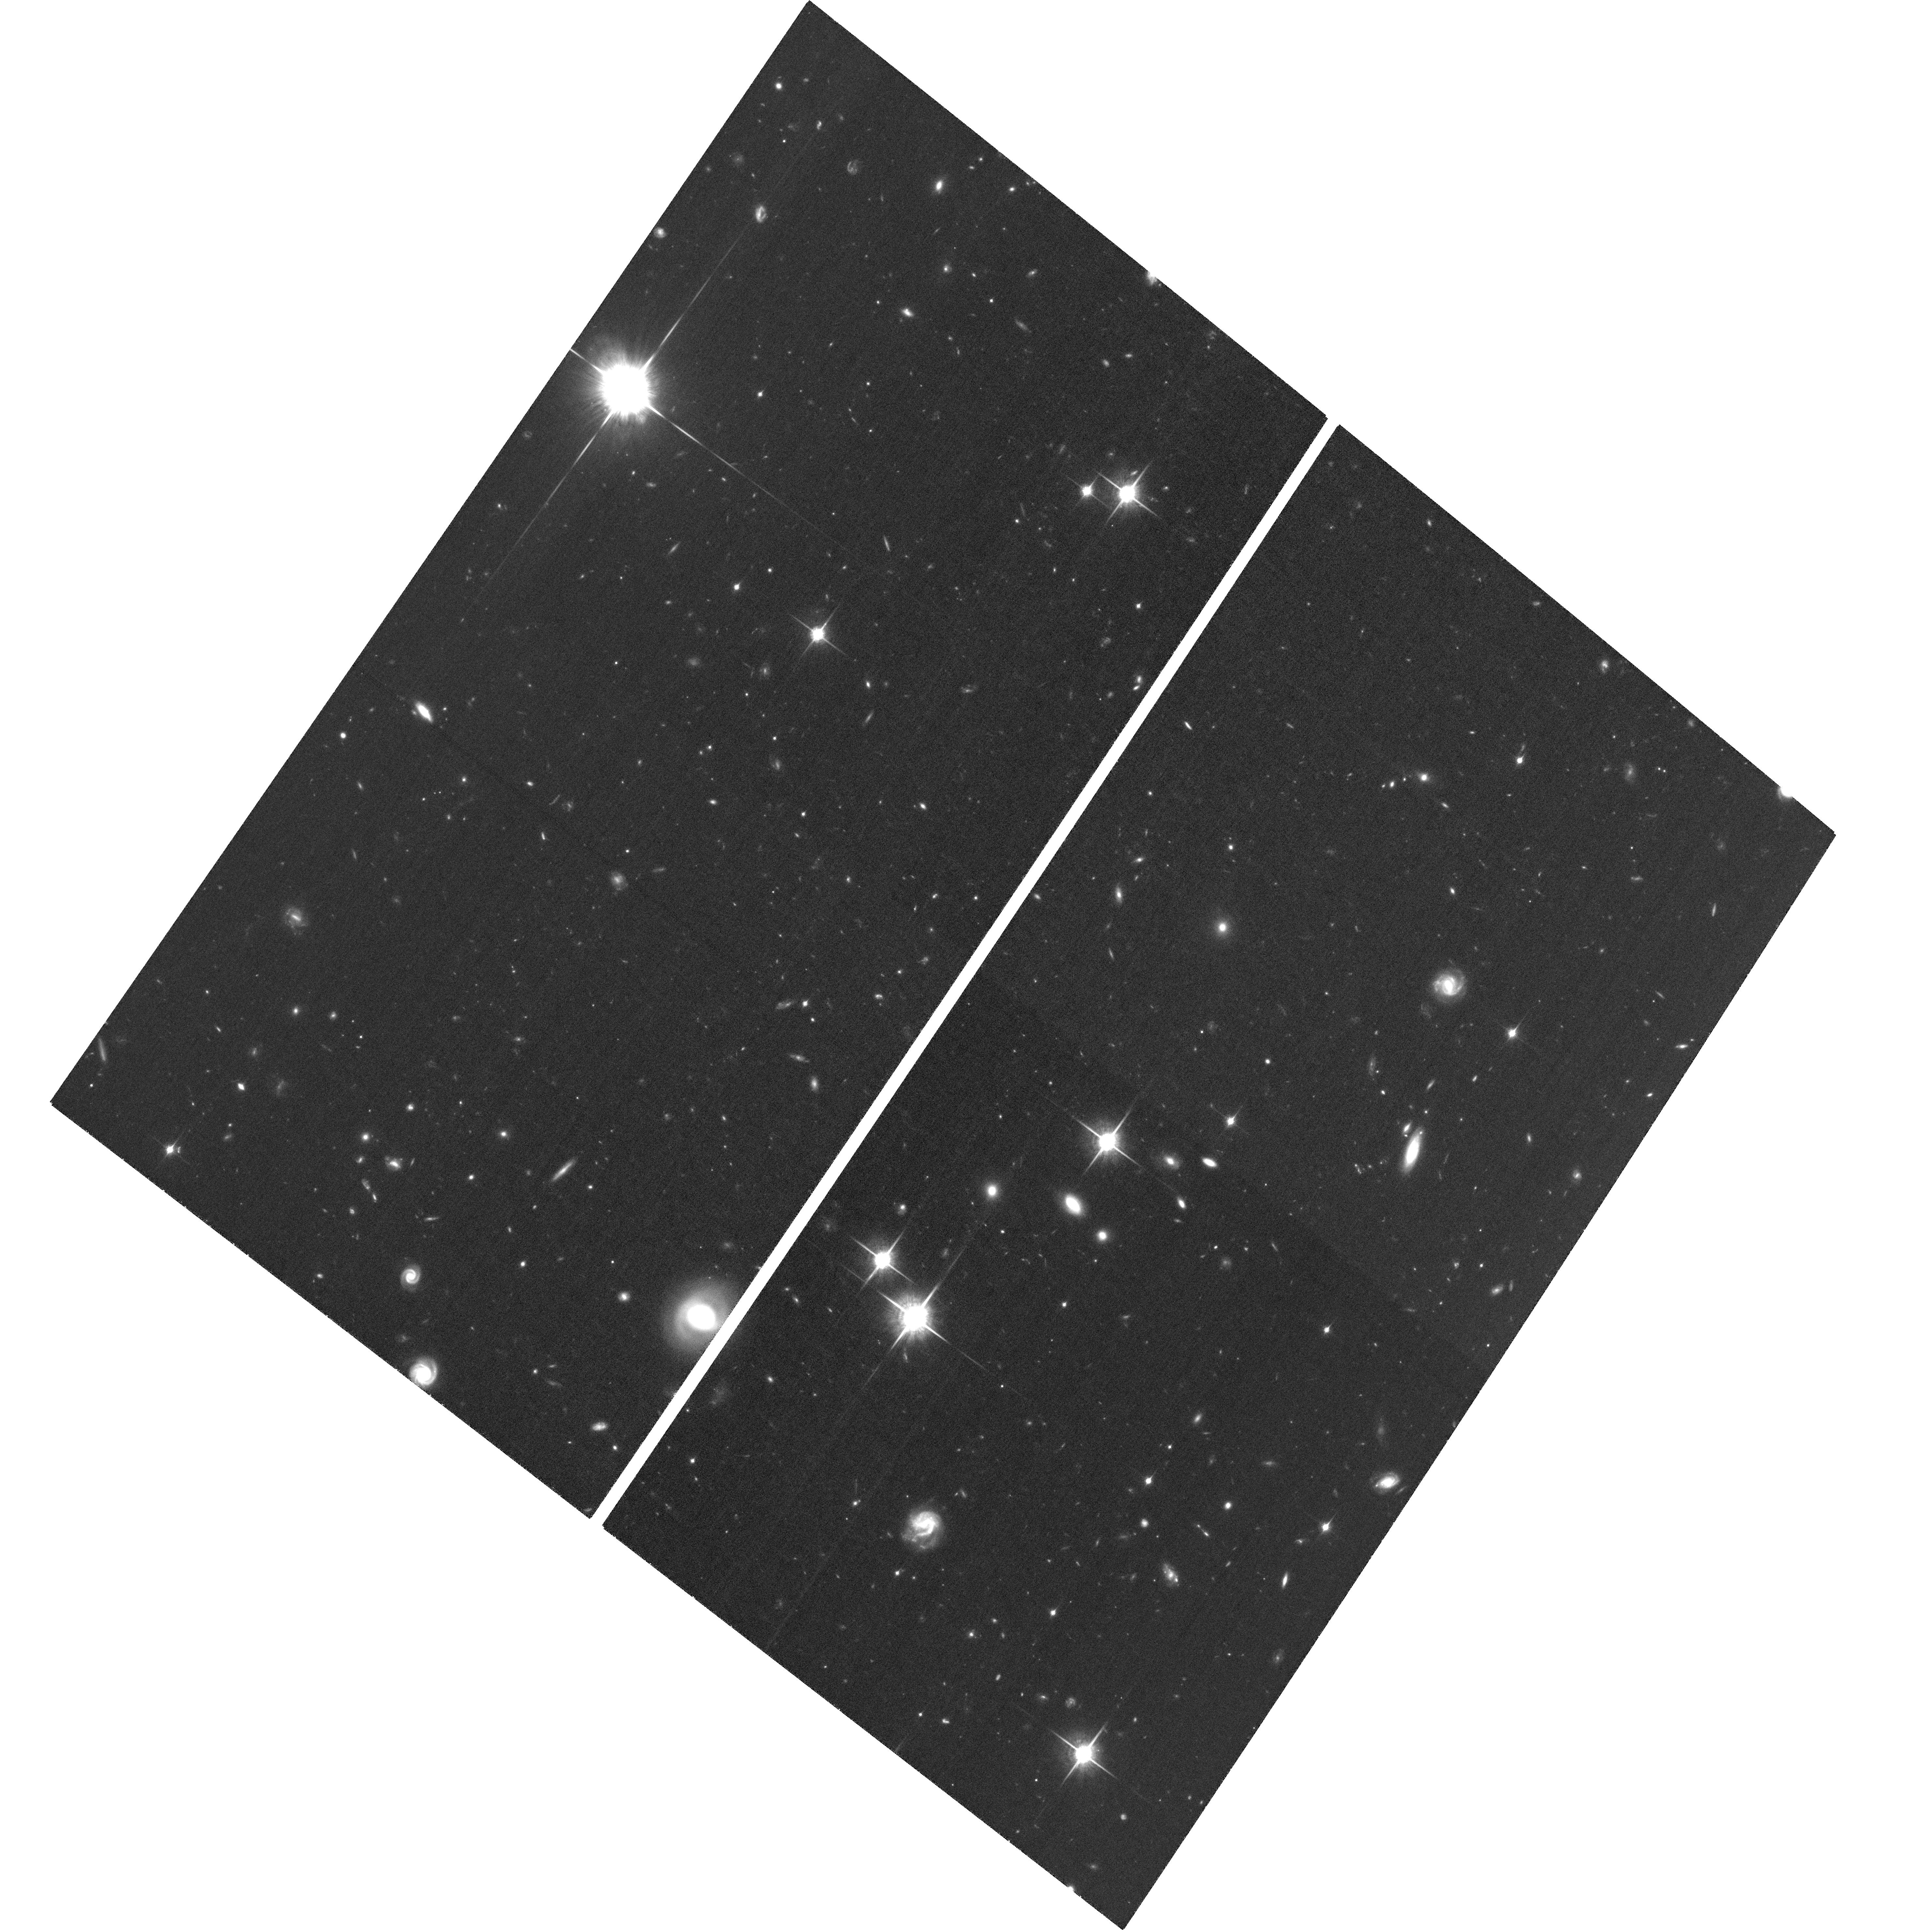
Target: field at RA 216.309°, Dec 35.042°. Instrument: ACS/WFC. Filter: F850LP. Exposure: 3.1 h. Observation ID: hst_12203_06_acs_wfc_f850lp_jbkn06

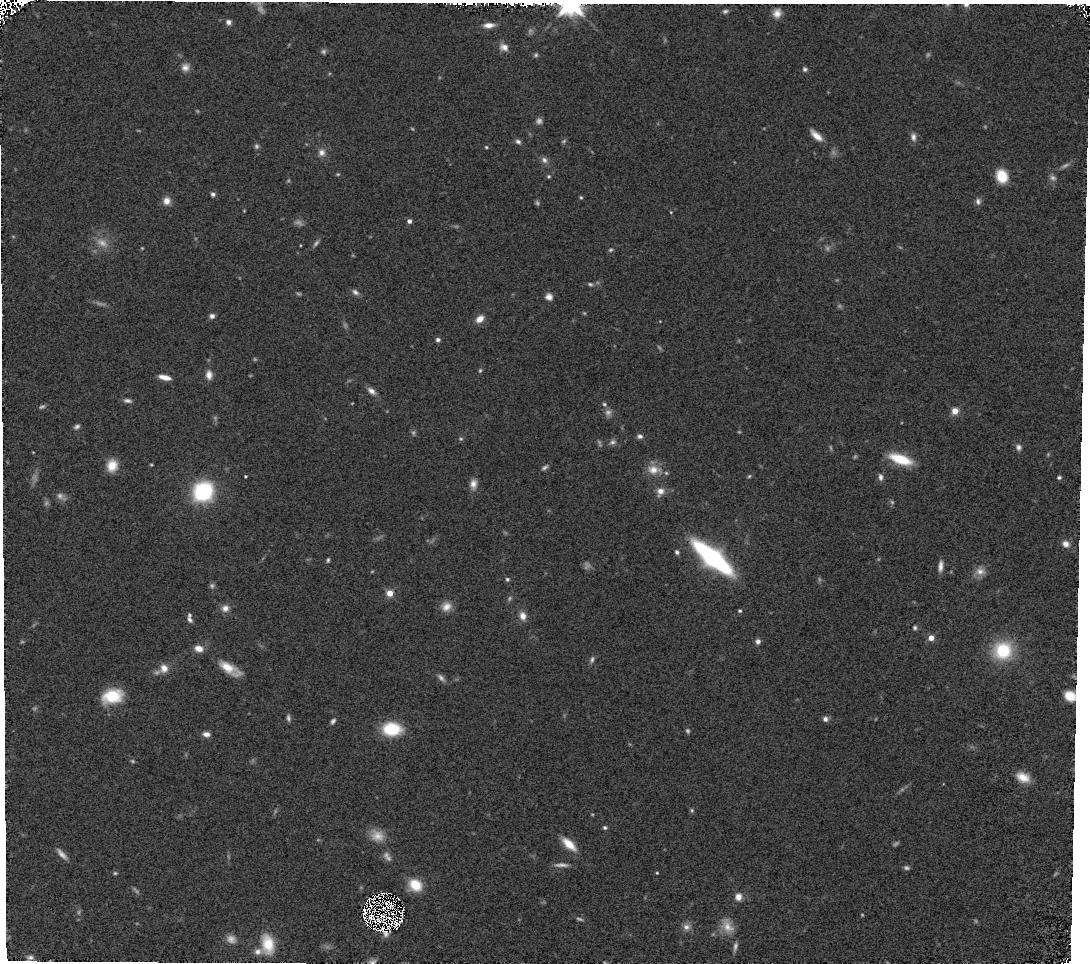
Target: ISCS25.128. Instrument: WFC3/IR. Filter: F140W. Exposure: 7 min. Observation ID: hst_12203_09_wfc3_ir_f140w_ibkn09

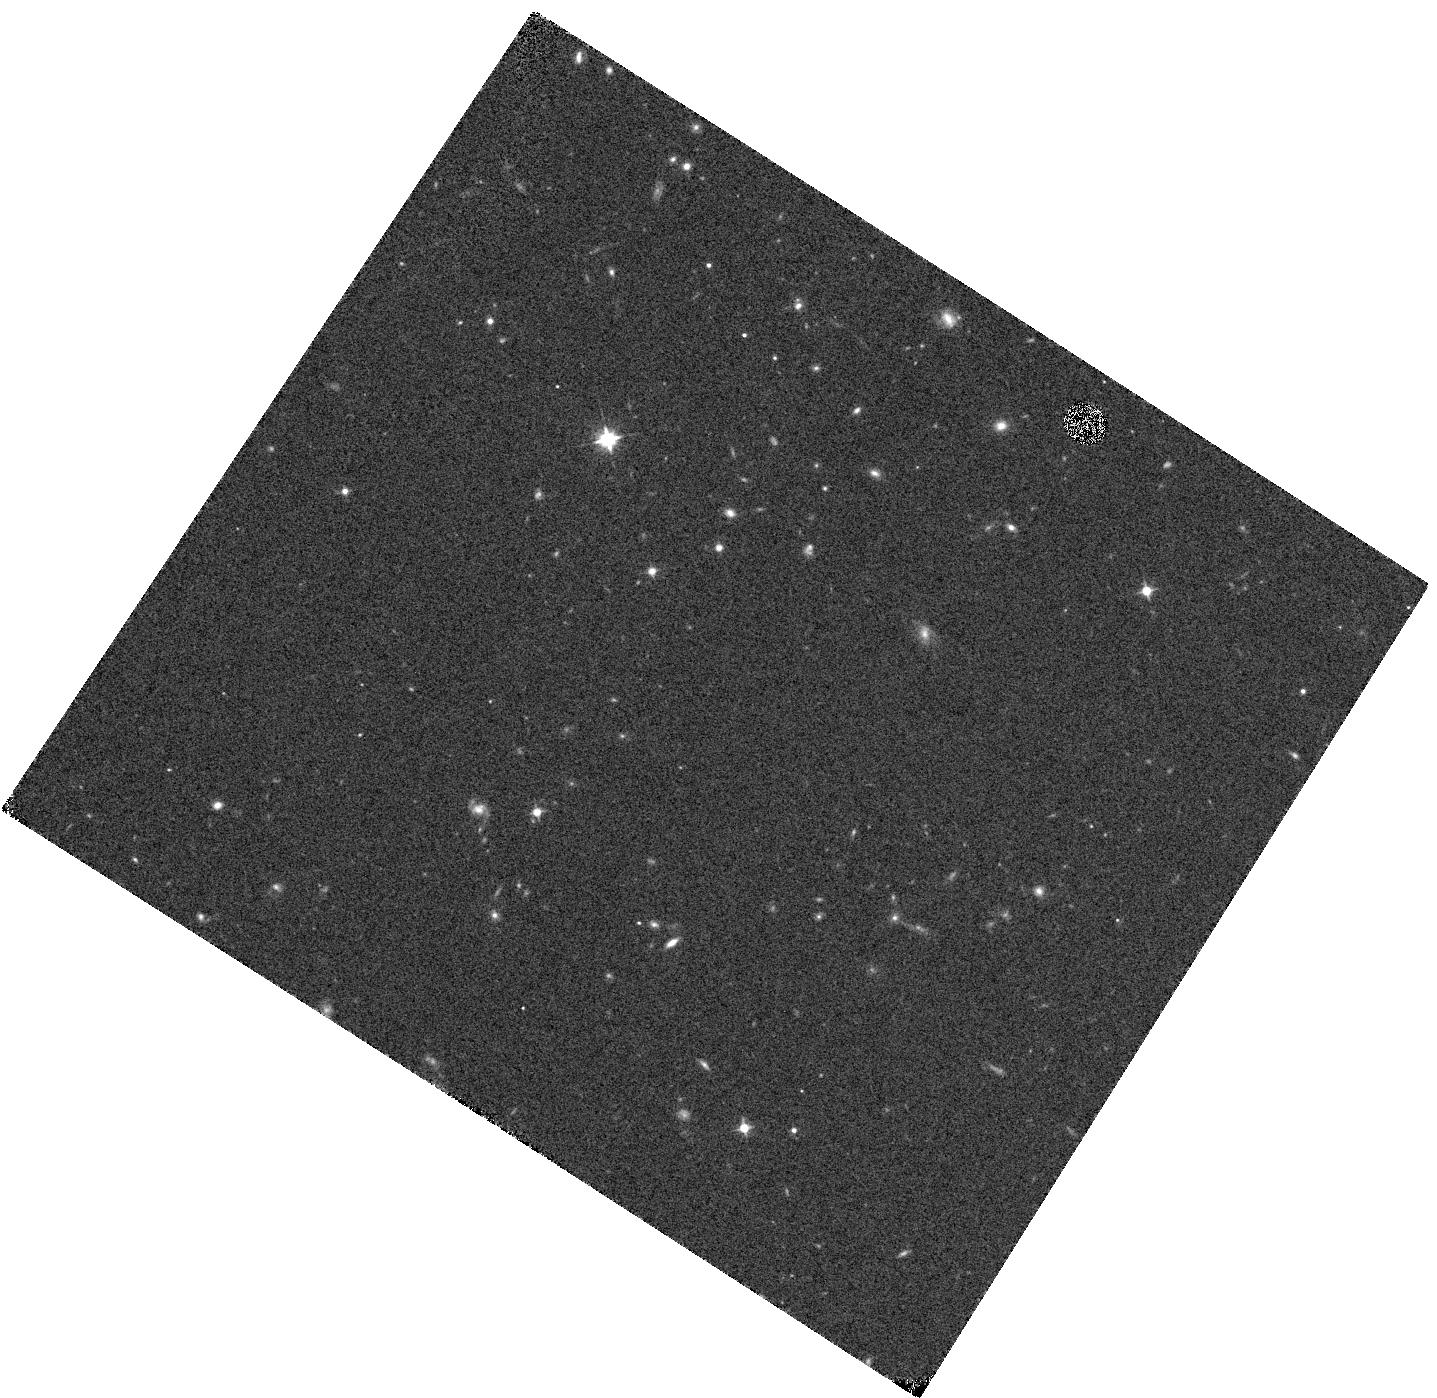
Target: ISCS25.260. Instrument: WFC3/IR. Filter: F105W. Exposure: 7 min. Observation ID: hst_12203_04_wfc3_ir_f105w_ibkn04

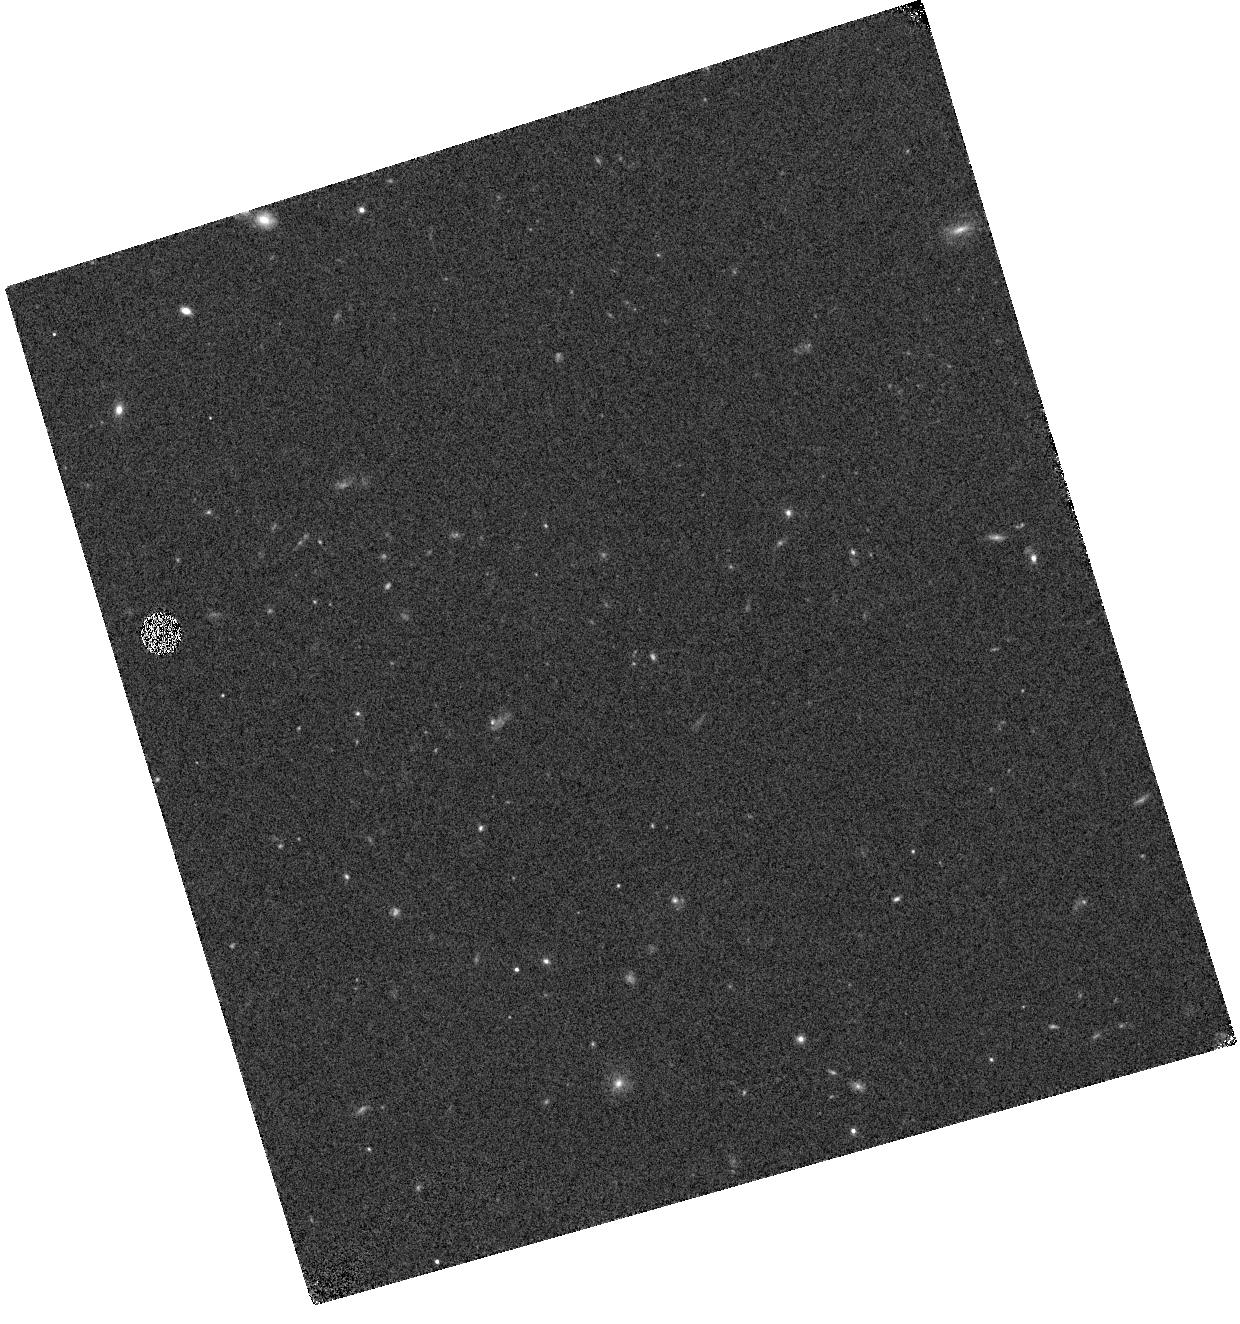
Target: ISCS25.352. Instrument: WFC3/IR. Filter: F105W. Exposure: 7 min. Observation ID: hst_12203_08_wfc3_ir_f105w_ibkn08

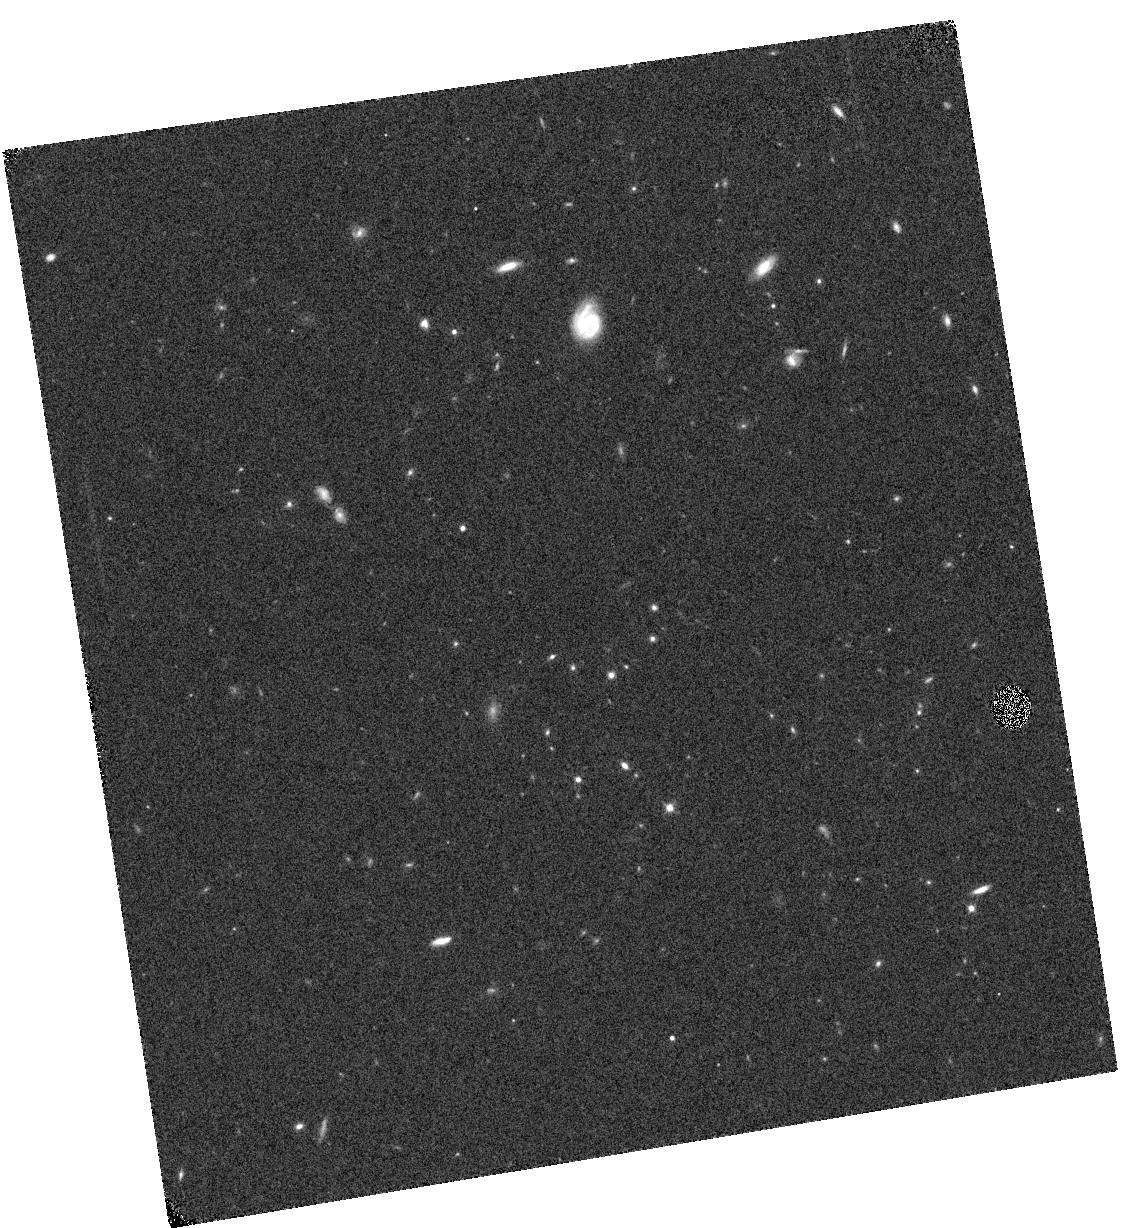
Target: ISCS25.659. Instrument: WFC3/IR. Filter: F105W. Exposure: 7 min. Observation ID: hst_12203_06_wfc3_ir_f105w_ibkn06

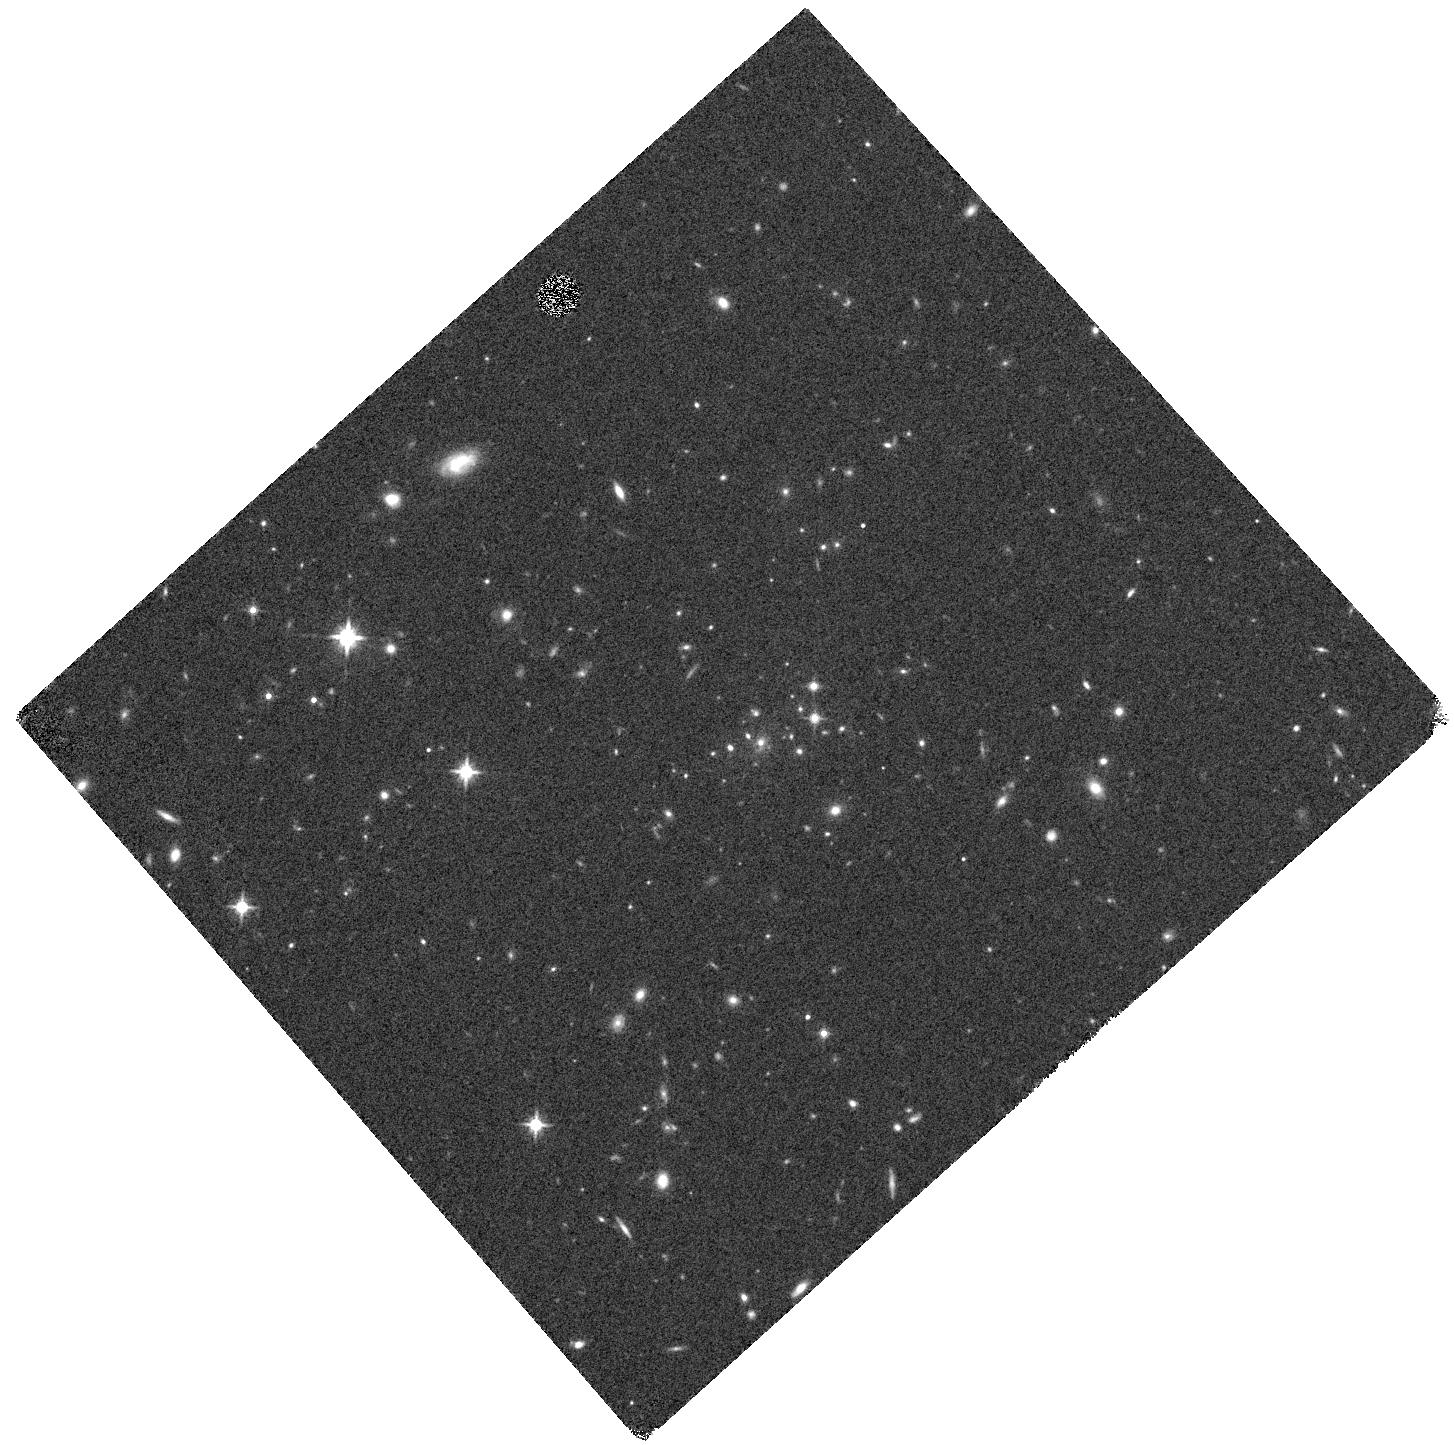
Target: ISCS25.687. Instrument: WFC3/IR. Filter: F140W. Exposure: 7 min. Observation ID: hst_12203_01_wfc3_ir_f140w_ibkn01

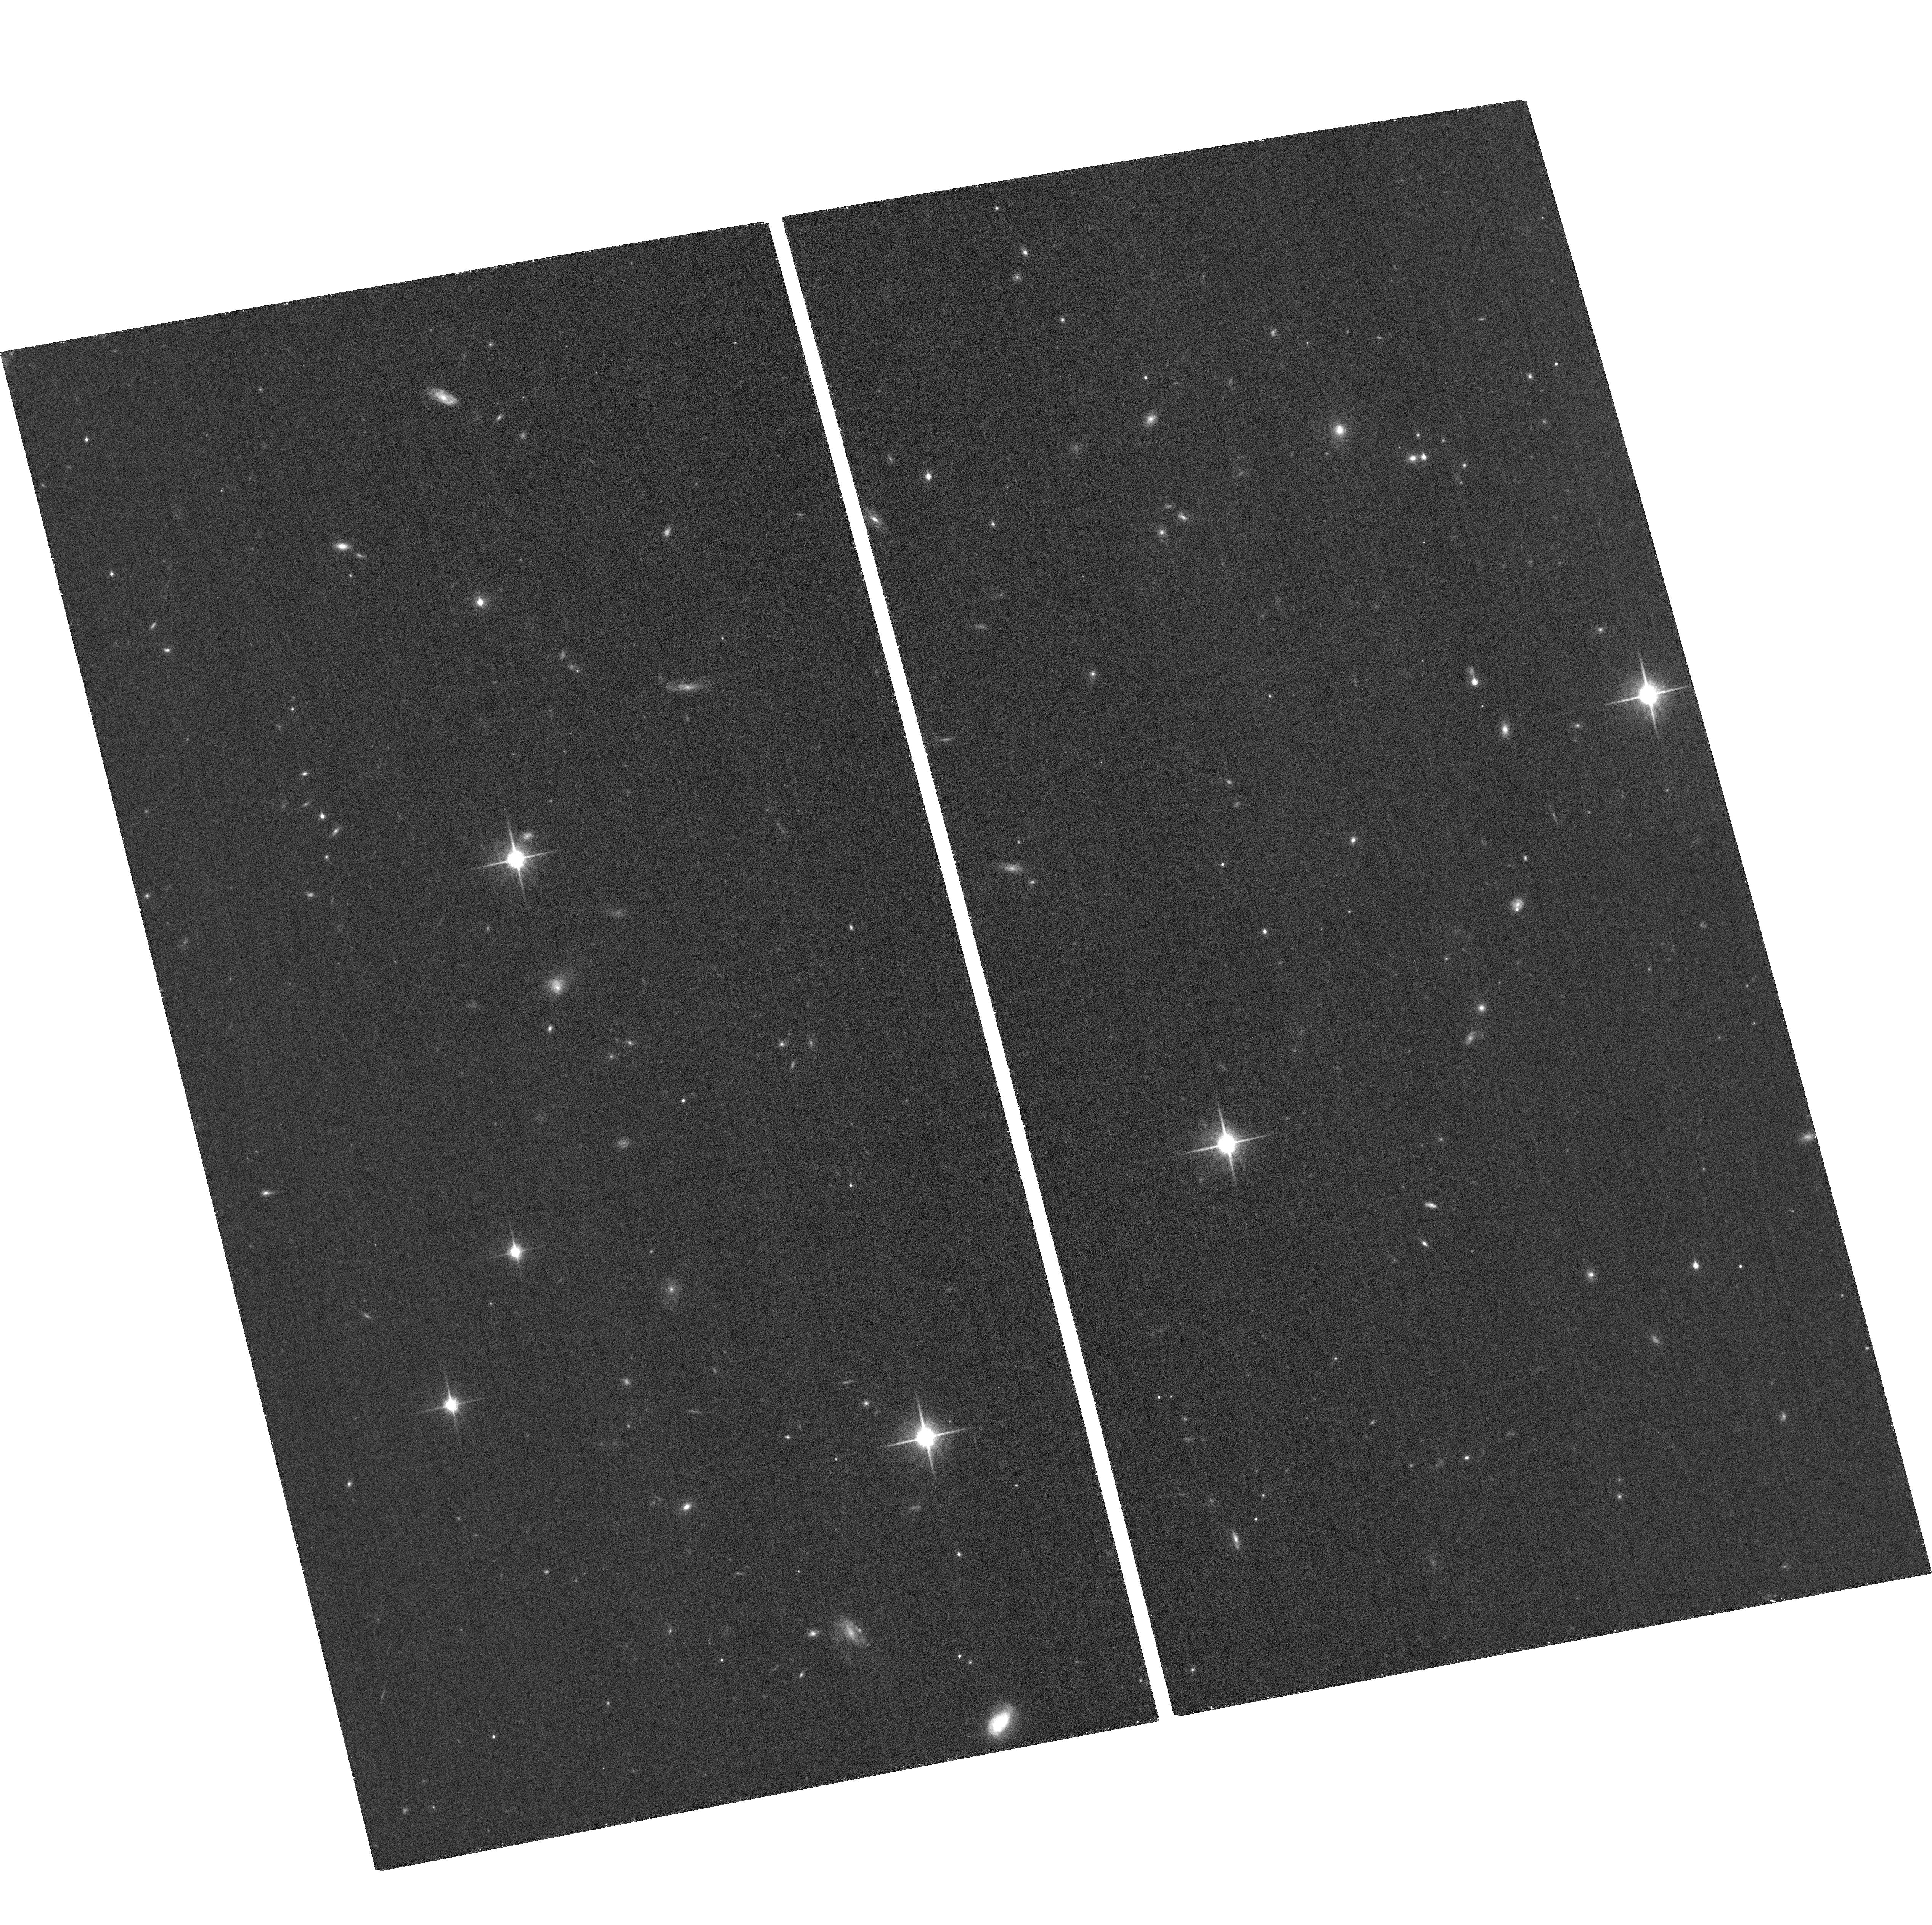
Target: field at RA 216.910°, Dec 33.629°. Instrument: ACS/WFC. Filter: F850LP. Exposure: 25 min. Observation ID: hst_12203_03_acs_wfc_f850lp_jbkn03

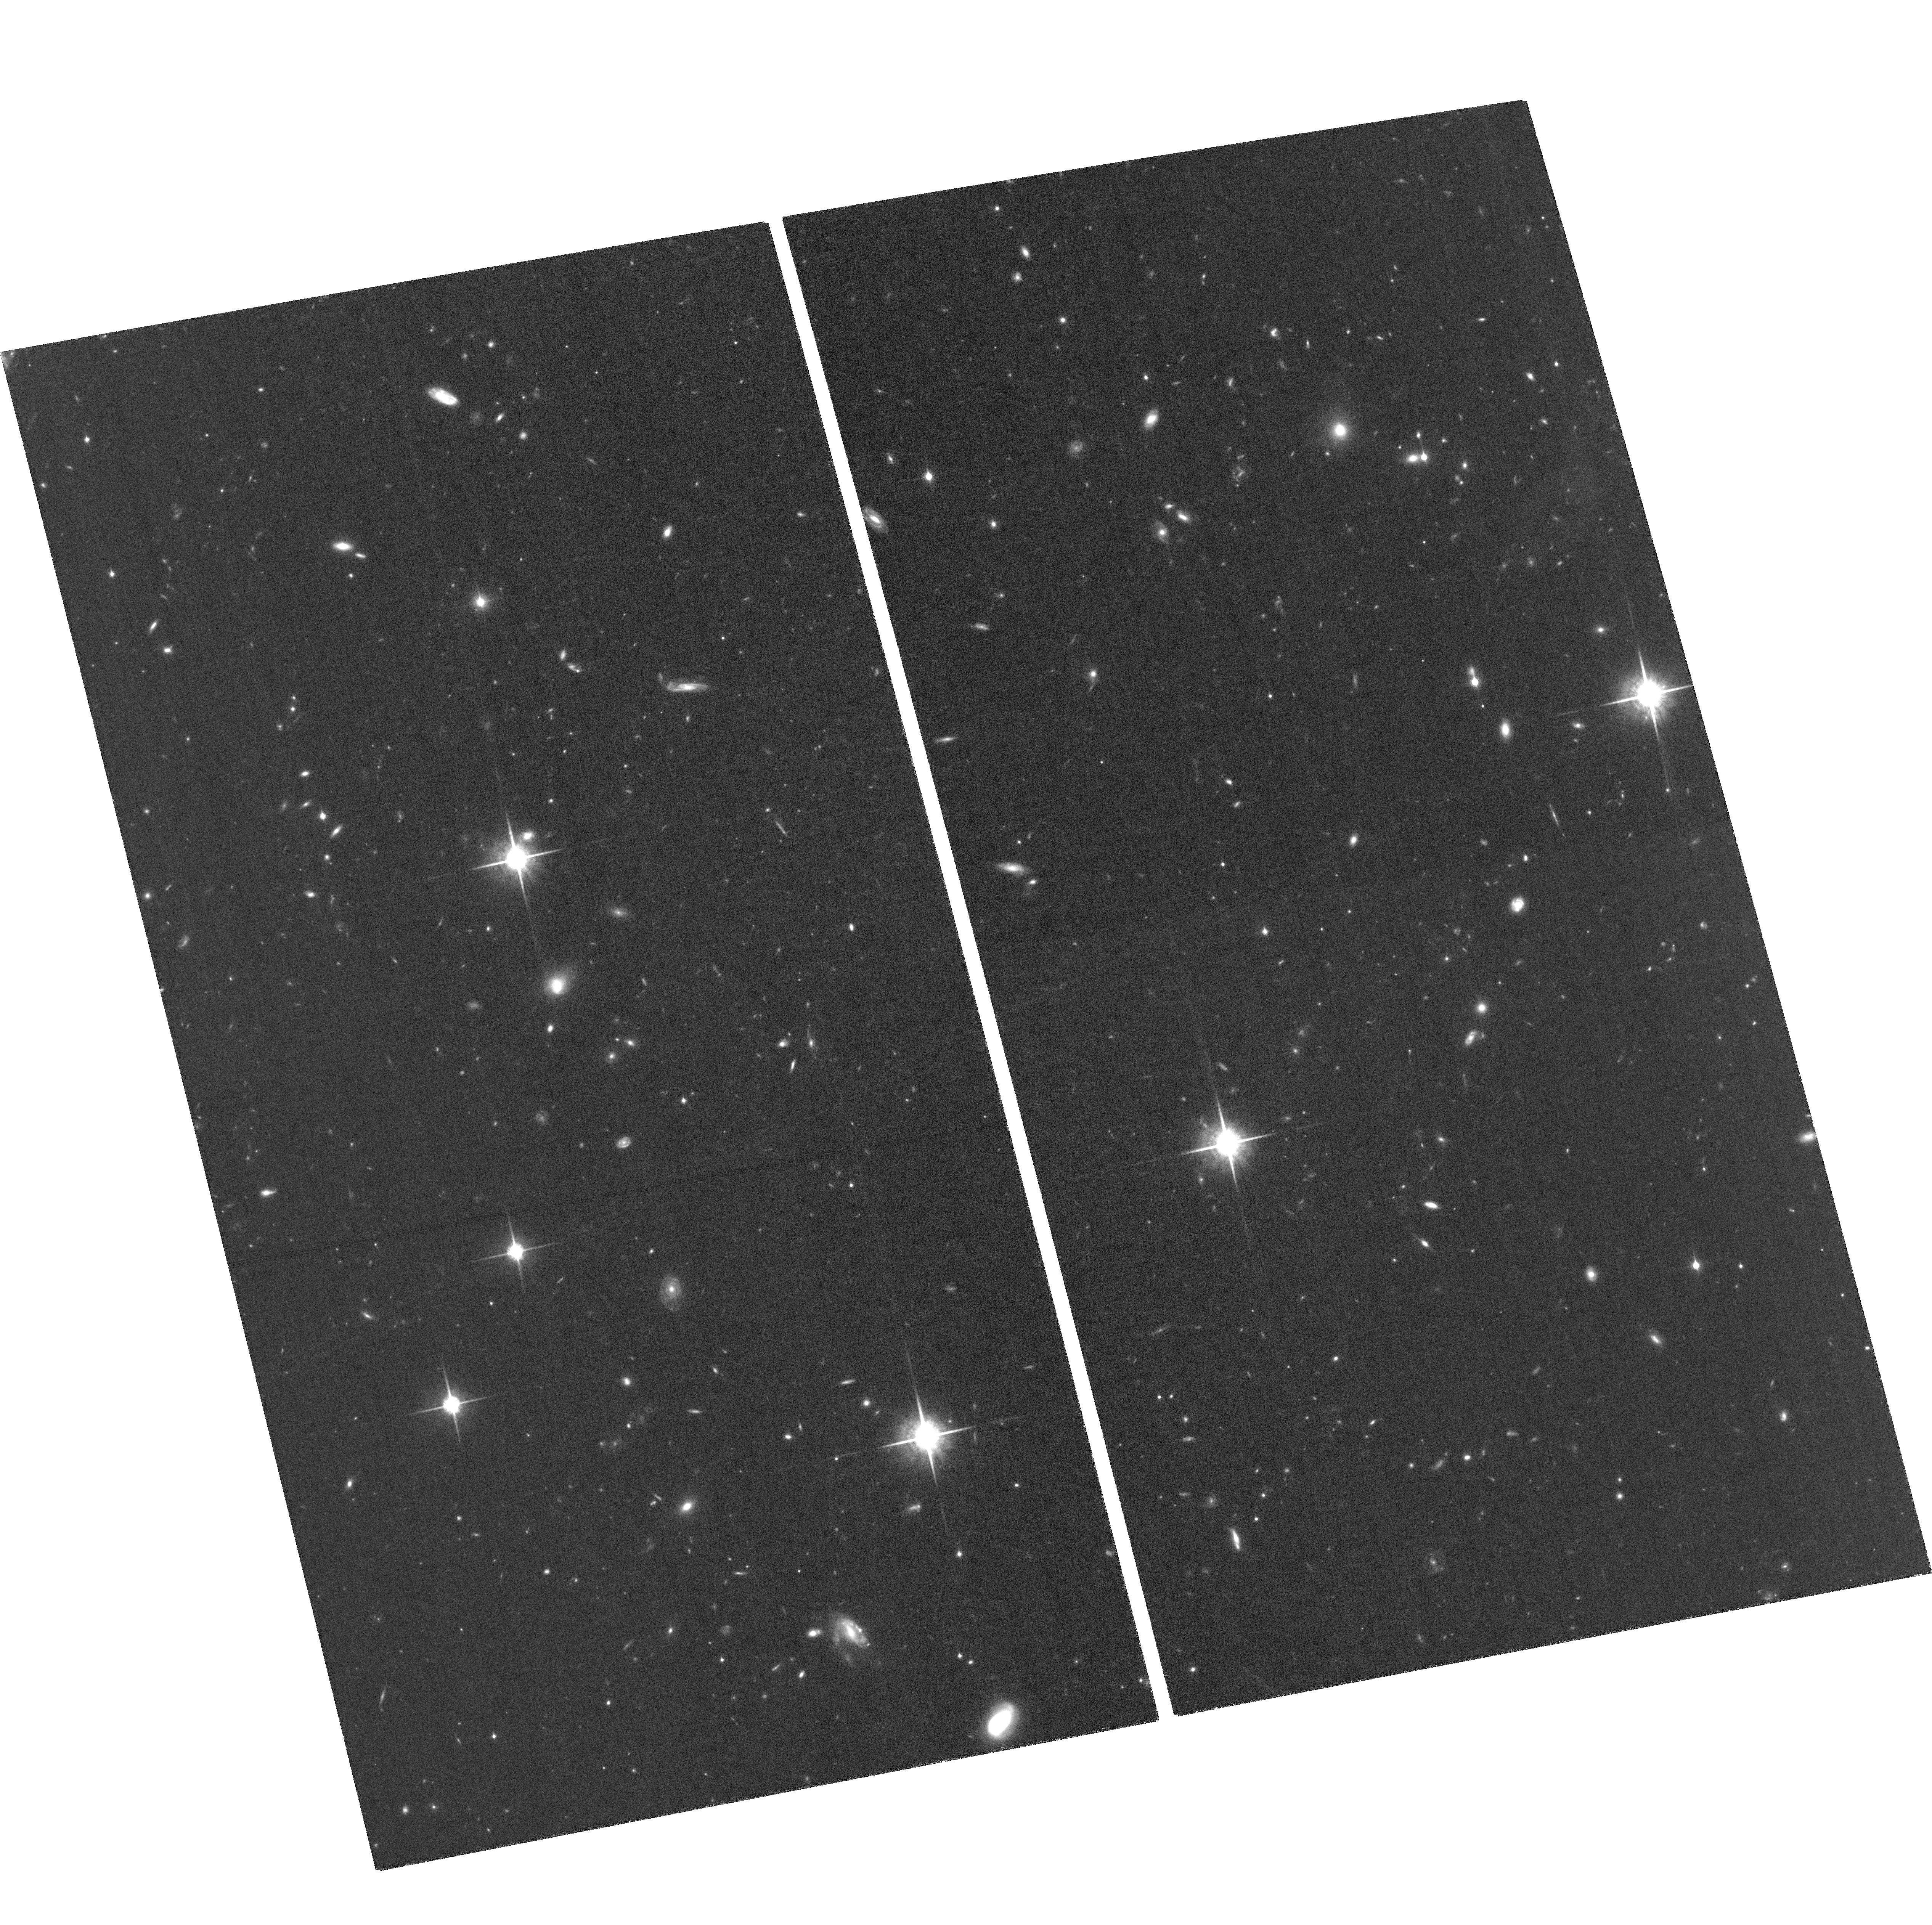
Target: field at RA 216.910°, Dec 33.629°. Instrument: ACS/WFC. Filter: F850LP. Exposure: 3.1 h. Observation ID: hst_12203_04_acs_wfc_f850lp_jbkn04

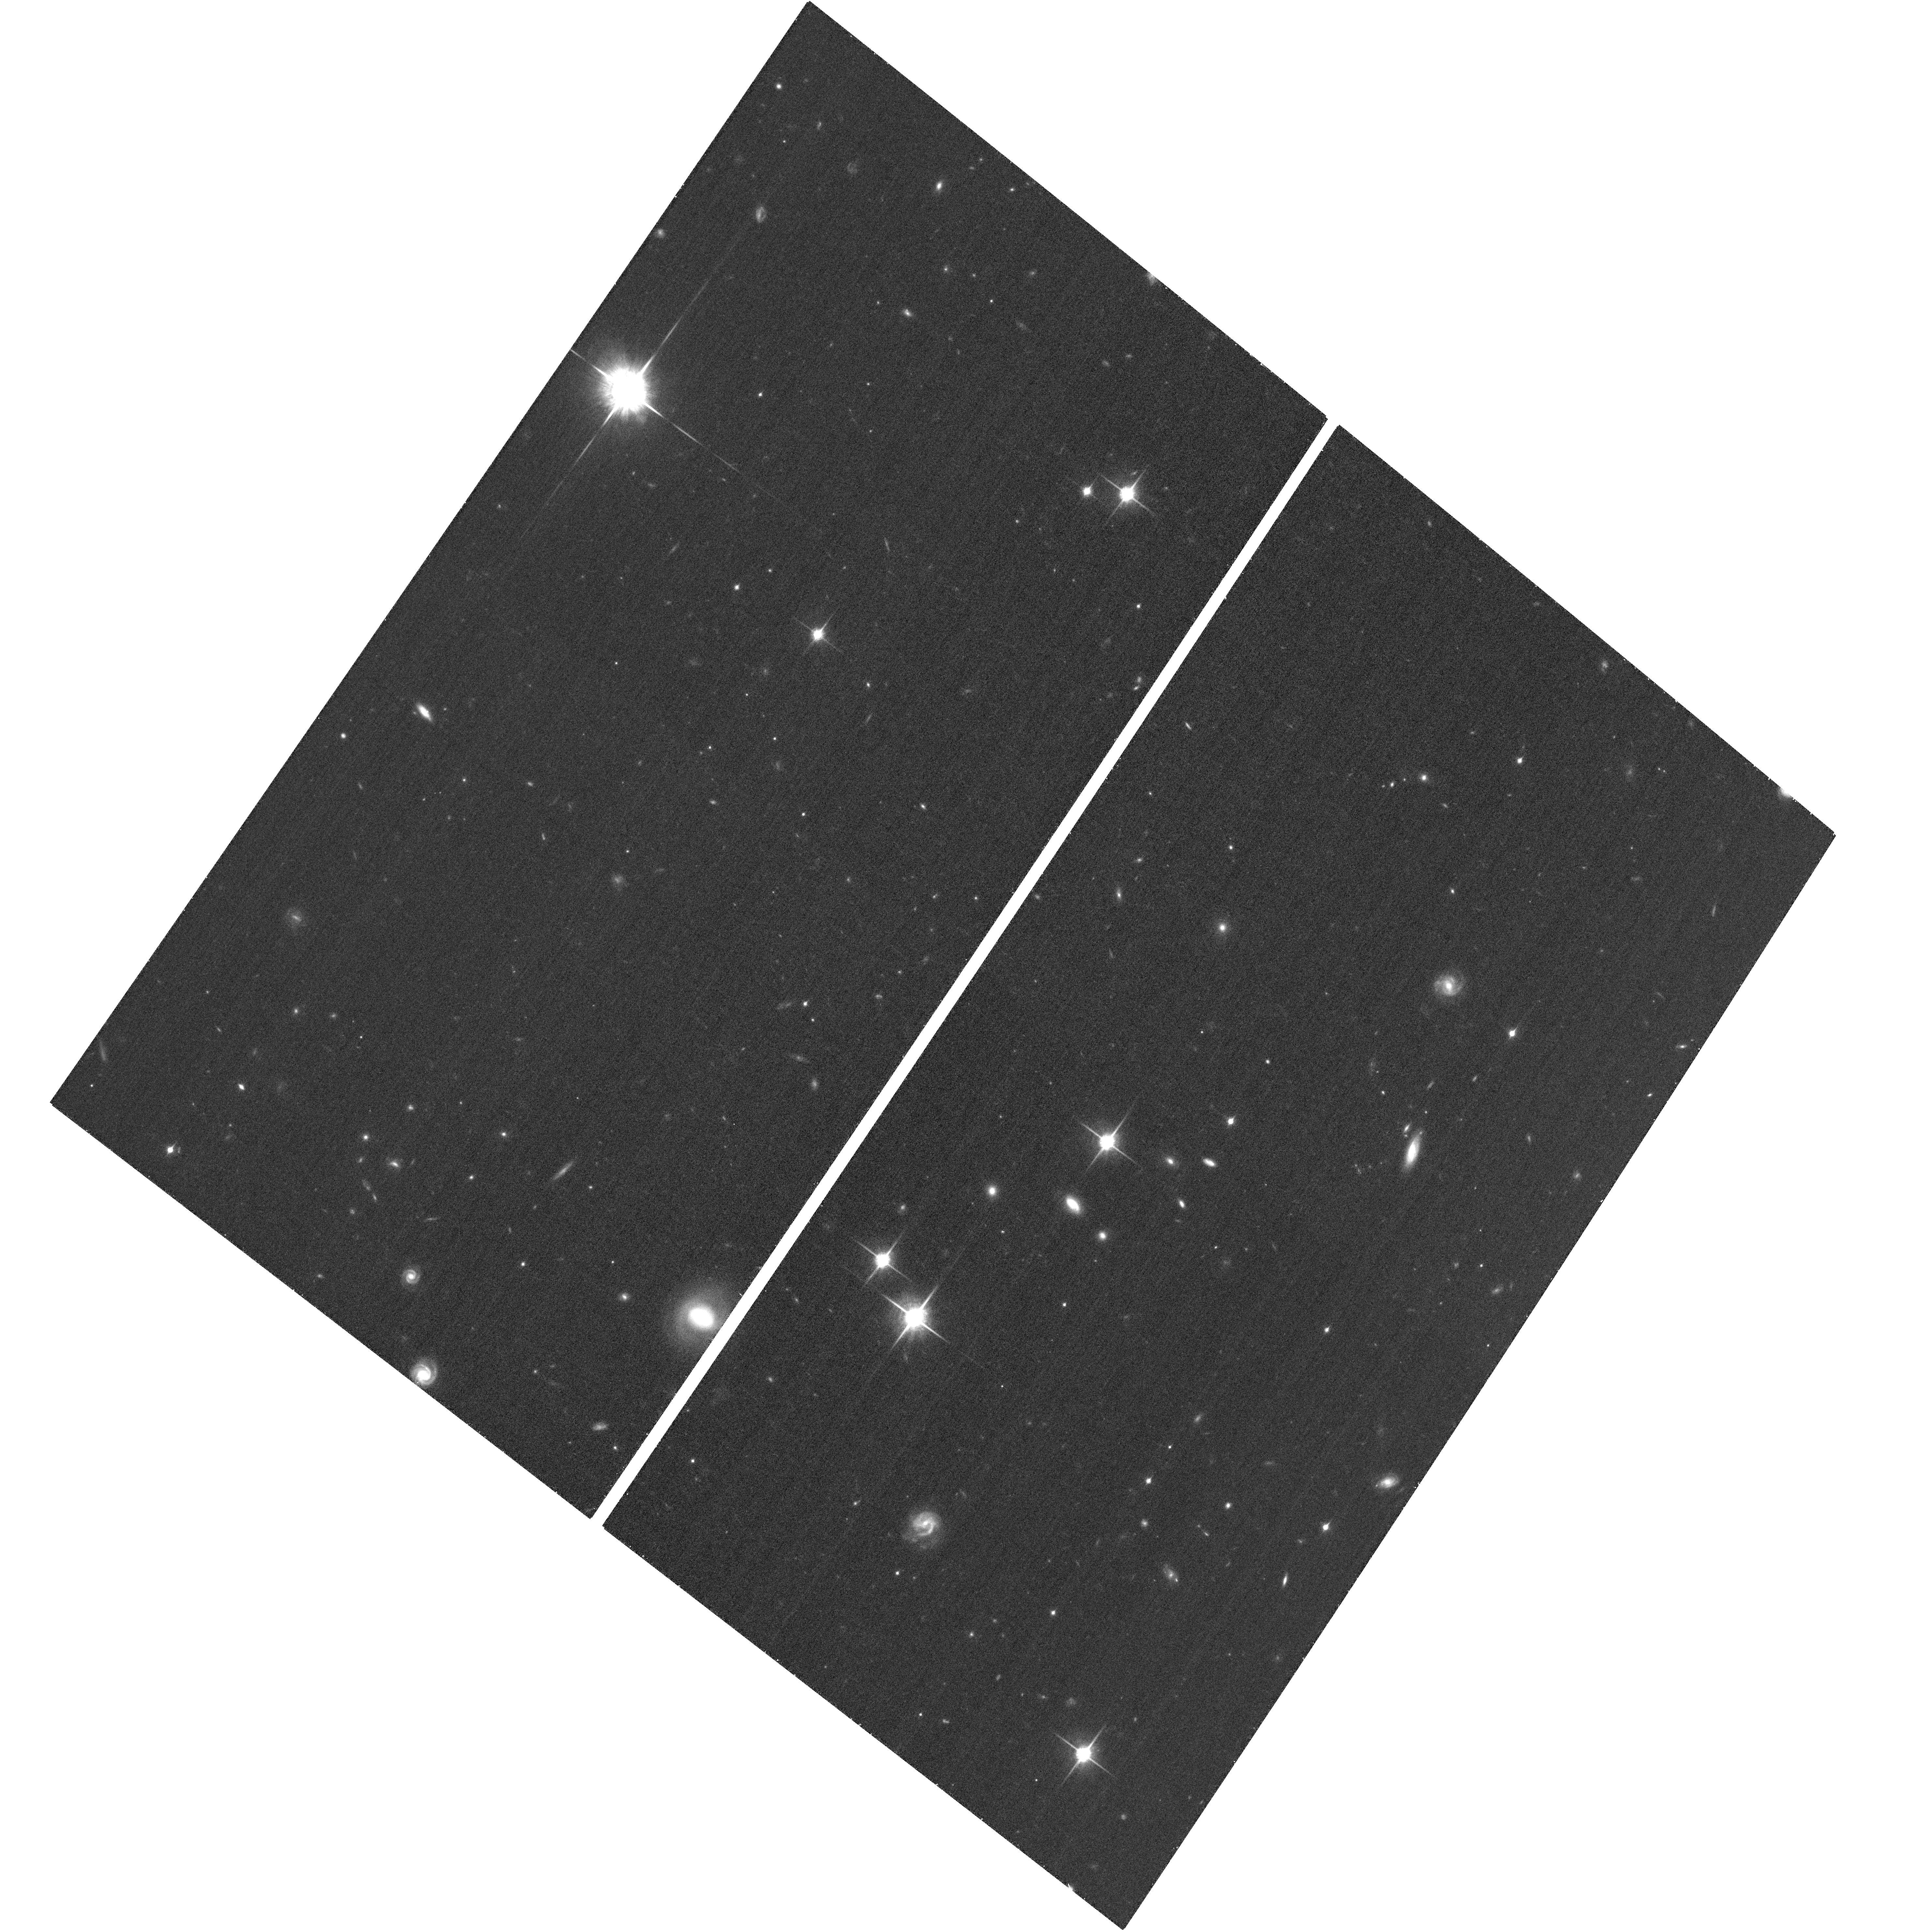
Target: field at RA 216.309°, Dec 35.042°. Instrument: ACS/WFC. Filter: F850LP. Exposure: 25 min. Observation ID: hst_12203_05_acs_wfc_f850lp_jbkn05

Rest Frame Optical Spectroscopy of Galaxy Clusters at 1.6 < z < 1.9 (PI: Stanford, Spencer Adam)

We propose to obtain WFC3 IR grism spectroscopy of IRAC-selected galaxy clusters at 1.6 < z < 1.9 in the Bootes field. The candidate clusters were identified as three dimensional overdensities, based on full photometric redshifts determined from optical-NIR-MIR photometry. These 5 cluster candidates are being imaged by WFC3+ACS in Cycle 17 to obtain rest frame optical morphologies for the galaxies, and precise color-magnitude diagrams. Obtaining firm redshifts for the red galaxy populations in the absence of emission lines is extremely difficult from the ground at these redshifts. With the WFC3 IR grism data we will be able to measure the redshifts and determine the star formation histories of the red galaxy populations through SED fitting of the rest frame optical spectra that will include continuous coverage of the Balmer and 4000 Angstrom breaks.